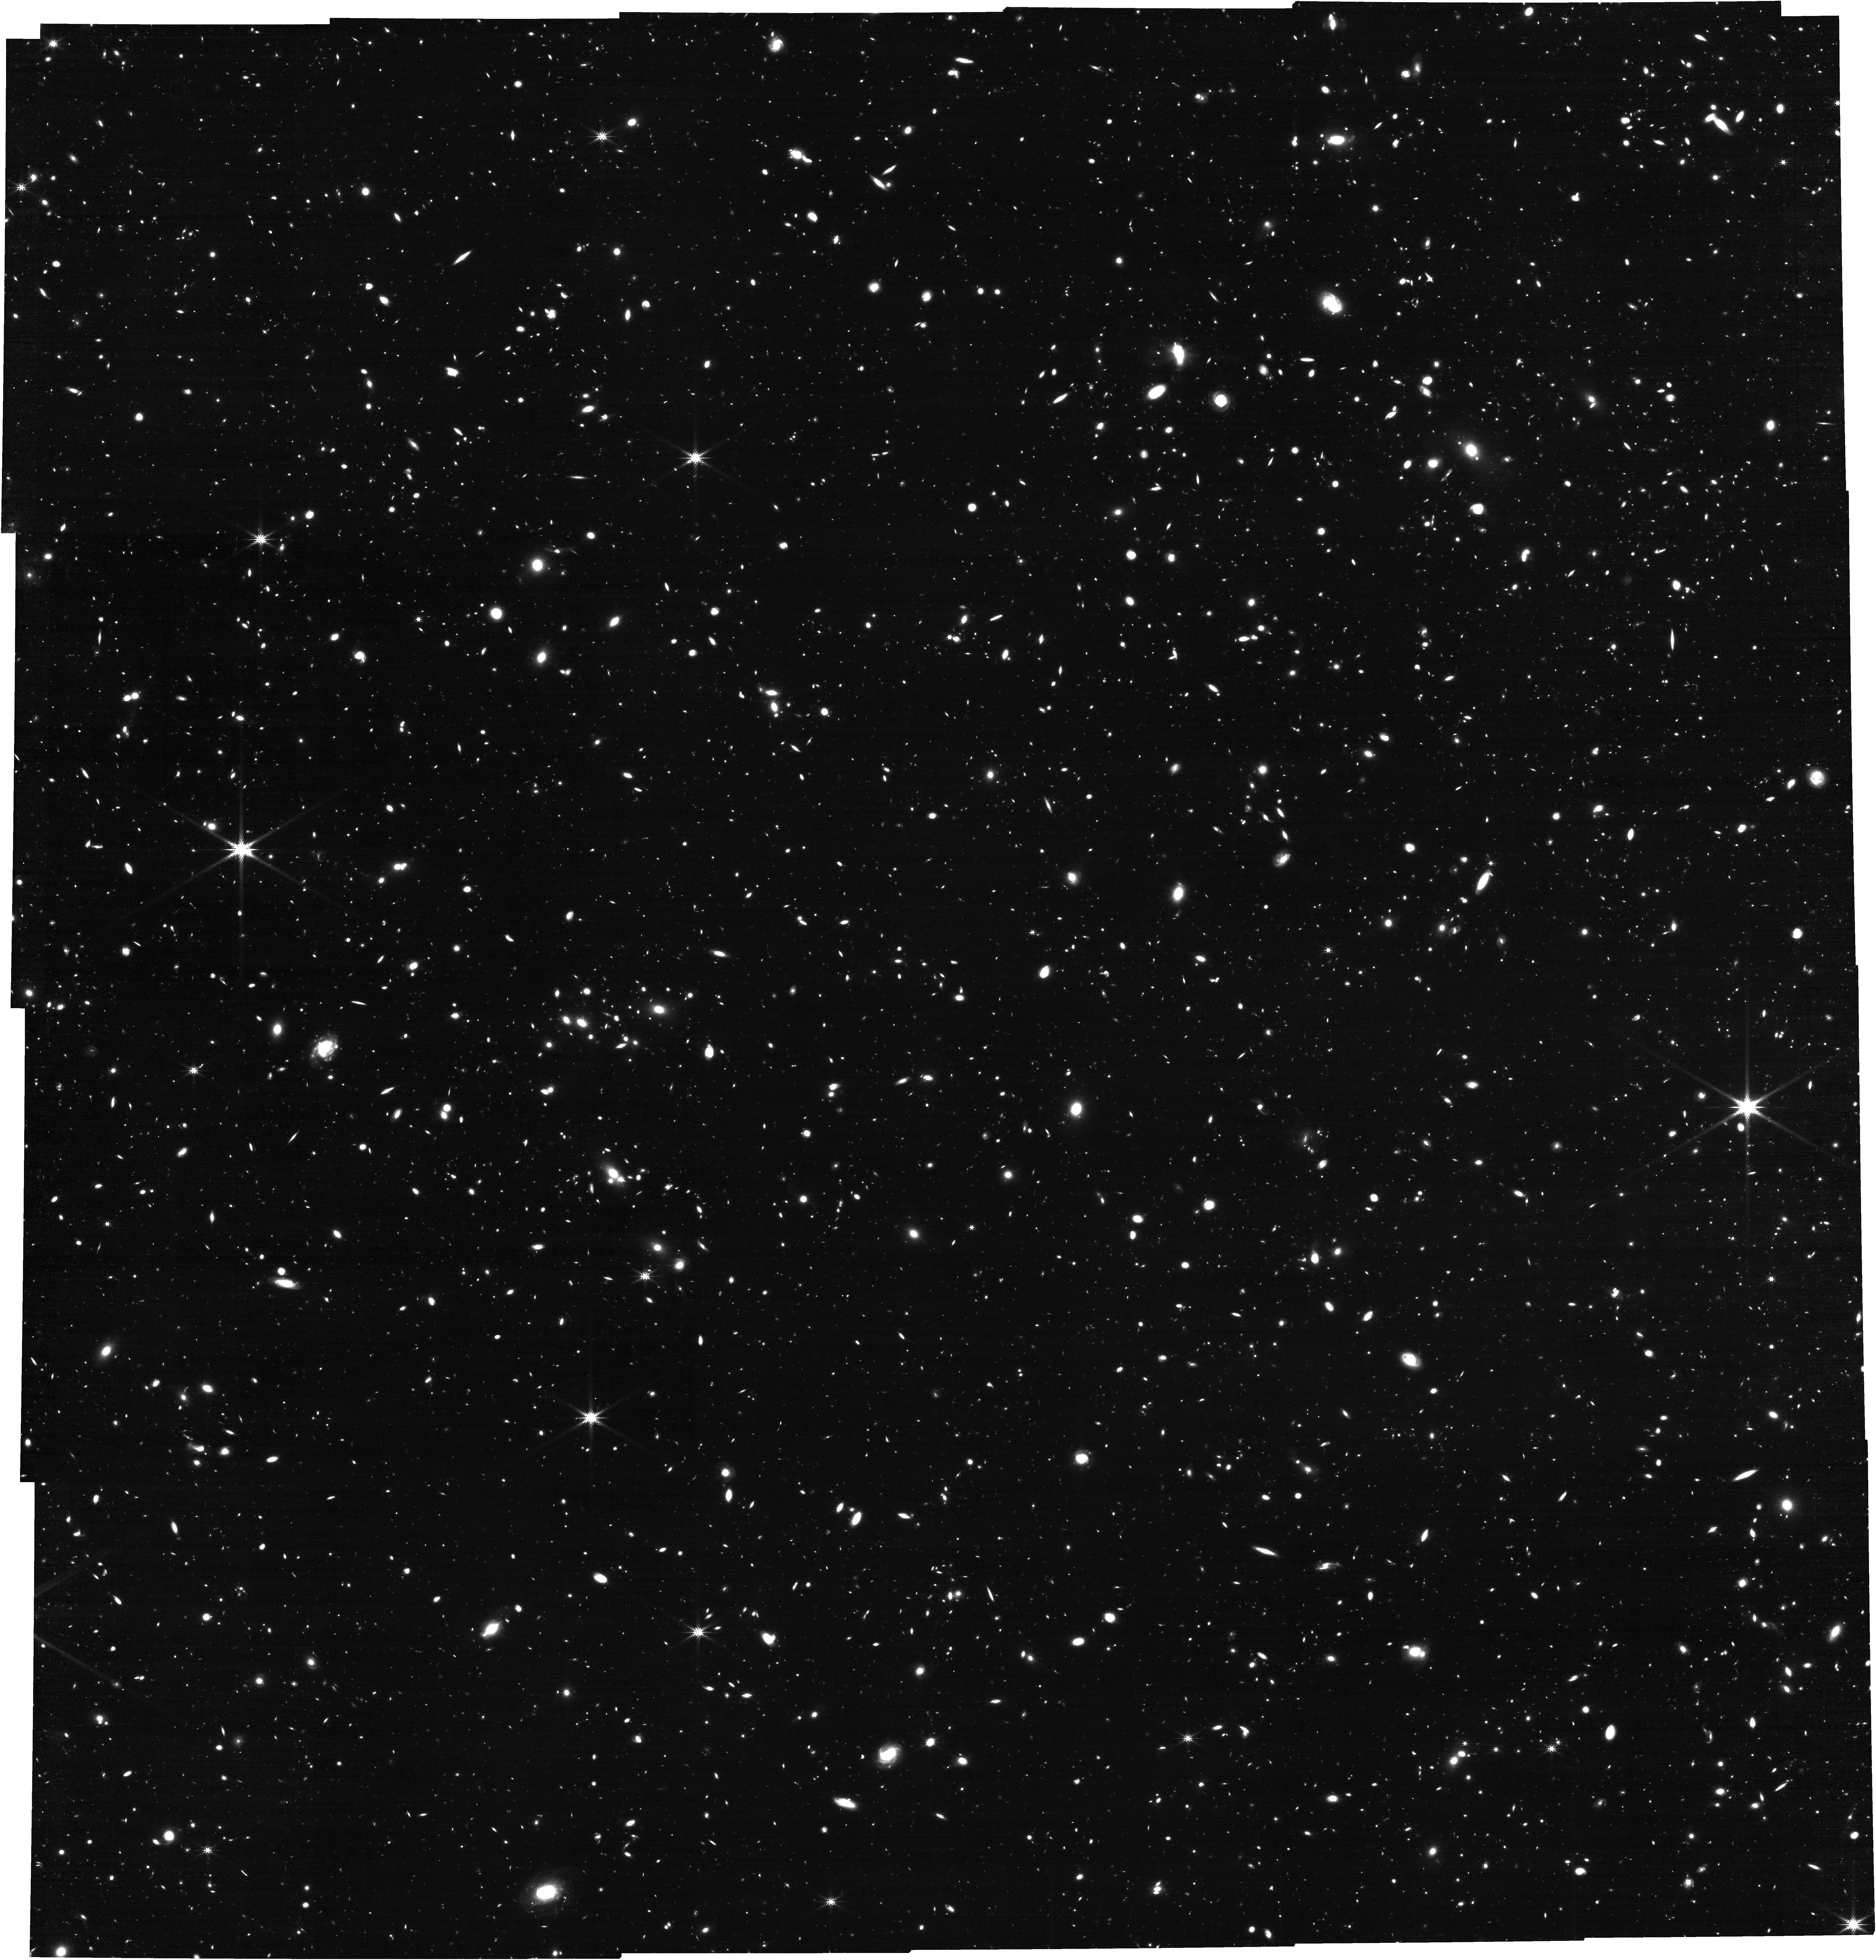
Target: GOODS-N-CENTER
Instrument: NIRCAM
Filter: F356W
Exposure: 3.1 h
Observation ID: jw03577-o002_t002_nircam_clear-f356w

Complete NIRCam Grism Redshift Survey (CONGRESS) (PI: Egami, Eiichi)

A series of early JWST observations have clearly shown that galaxies with strong rest-frame optical emission lines are highly abundant at high redshift. This is in great contrast to the rapid decrease in number of galaxies with bright rest-frame UV continua toward the epoch of reionization. This makes the NIRCam/Grism Wide Field Slitless Spectroscopy (WFSS) mode highly efficient and effective in sampling galaxies at high redshift. Here, we propose to conduct a NIRCam WFSS survey over the GOODS-N fields using the F356W filter (line flux limit: ~ 2e-18 erg cm-2 s-1; survey area: ~60 arcmin^2 in total). We will specifically target the areas that have been observed in the same observing mode using the F444W filter (GO-1895 FRESCO). The combination of the F356W and F444W filters covering 3-5 microns (R~1600) will produce a massive legacy sample of line-emitting galaxies over a wide redshift range with simple selection functions and rich ancillary data (~2500 galaxies from z=1 to 9; ~300 H-alpha emitters at z=3.8-5.0; ~300 [OIII] 5007 emitters at z=5.3-7.0). Such a data set will allow a variety of science programs probing the physical properties of galaxies (e.g., production and escape of ionizing photons, gas excitation and metallicity, line-luminosity functions, morphology and kinematics of ionized ISM, and clusters/proto-clusters/HII bubbles).